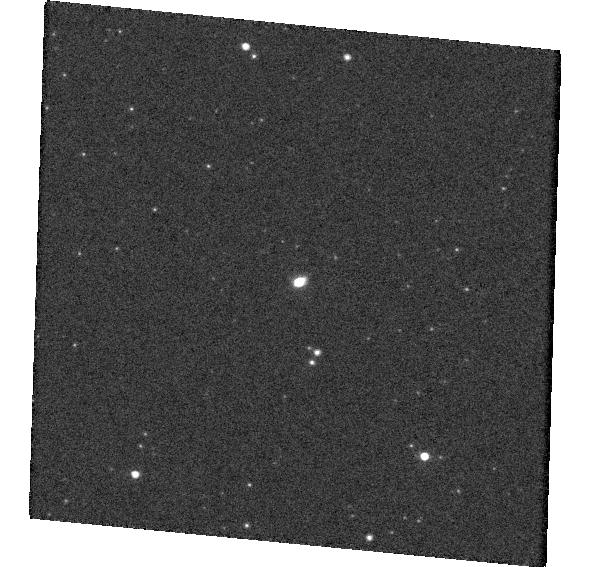
Target: 4685819975779769472. Instrument: WFC3/UVIS. Filter: F814W. Exposure: 1 min. Observation ID: hst_15900_04_wfc3_uvis_f814w_ie3b04

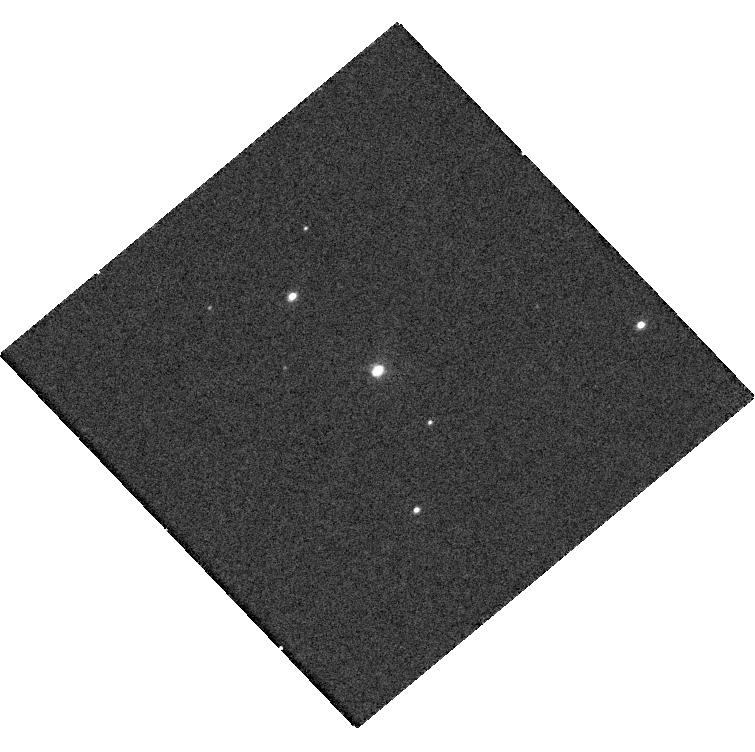
Target: 6704977384001965184. Instrument: WFC3/UVIS. Filter: F475W. Exposure: 7 min. Observation ID: hst_15900_0u_wfc3_uvis_f475w_ie3b0u

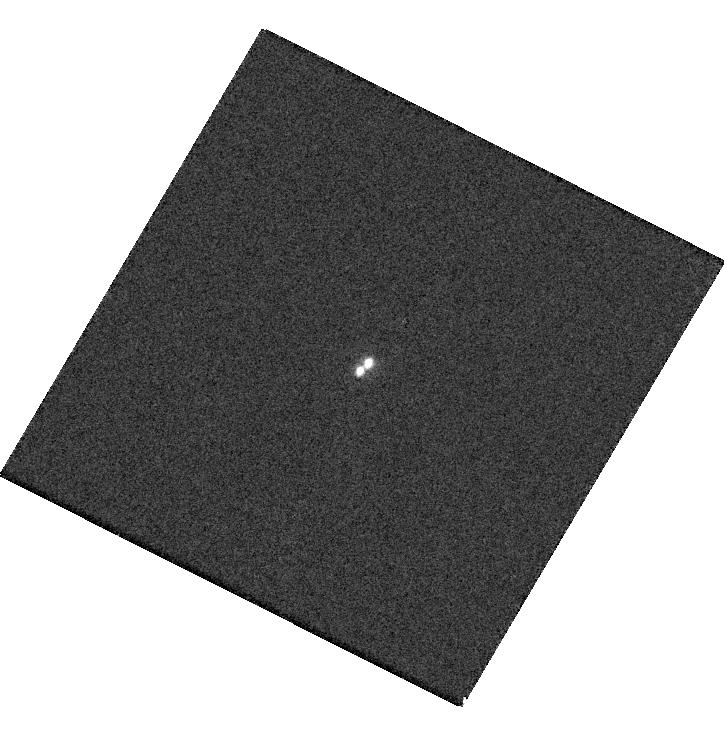
Target: 1014867649257251712. Instrument: WFC3/UVIS. Filter: F475W. Exposure: 6 min. Observation ID: hst_15900_1b_wfc3_uvis_f475w_ie3b1b

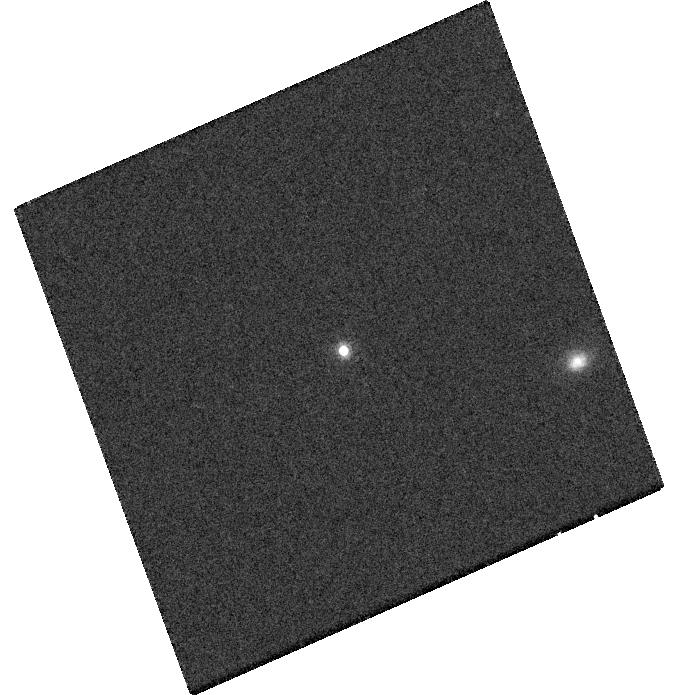
Target: 5066433238718646144. Instrument: WFC3/UVIS. Filter: F814W. Exposure: 7 min. Observation ID: hst_15900_62_wfc3_uvis_f814w_ie3b62

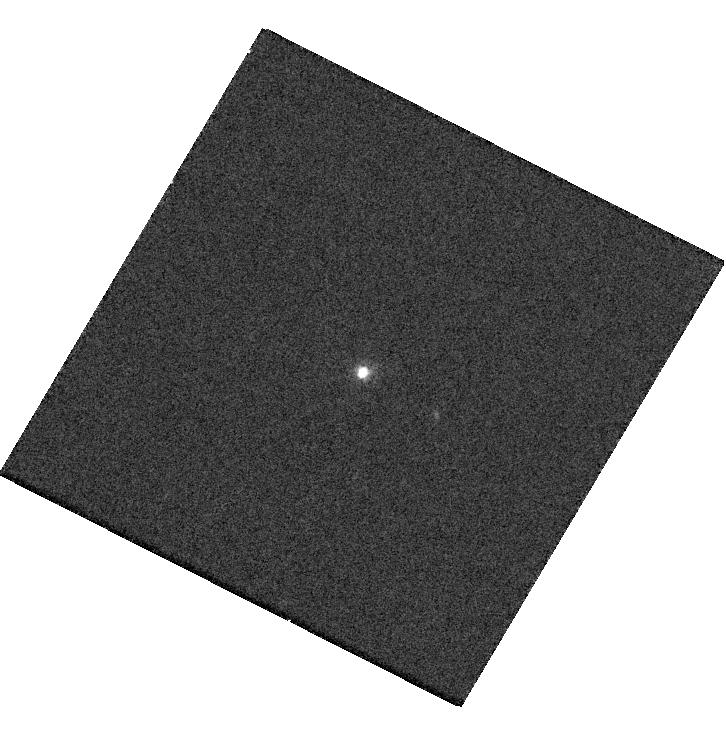
Target: 2497784238678617728. Instrument: WFC3/UVIS. Filter: F475W. Exposure: 6 min. Observation ID: hst_15900_33_wfc3_uvis_f475w_ie3b33

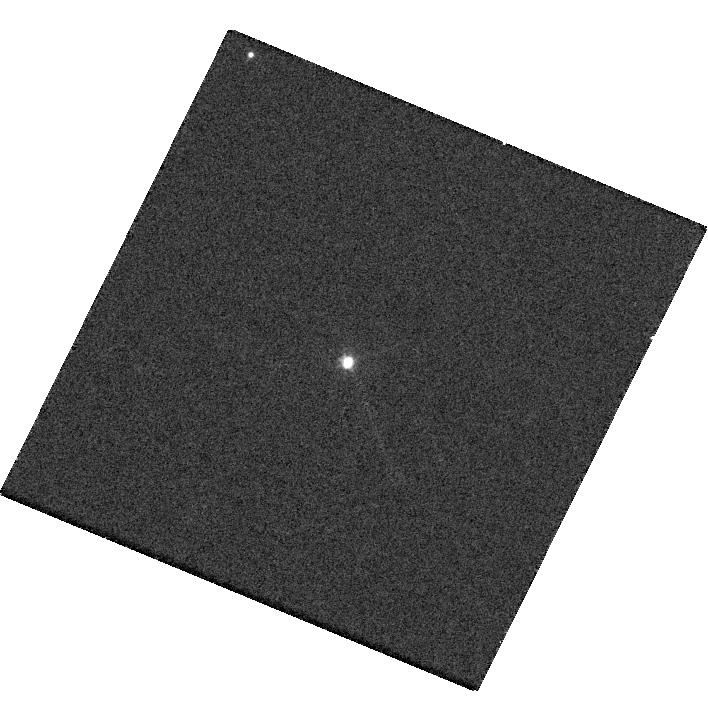
Target: 3618580594797855616. Instrument: WFC3/UVIS. Filter: F475W. Exposure: 6 min. Observation ID: hst_15900_86_wfc3_uvis_f475w_ie3b86

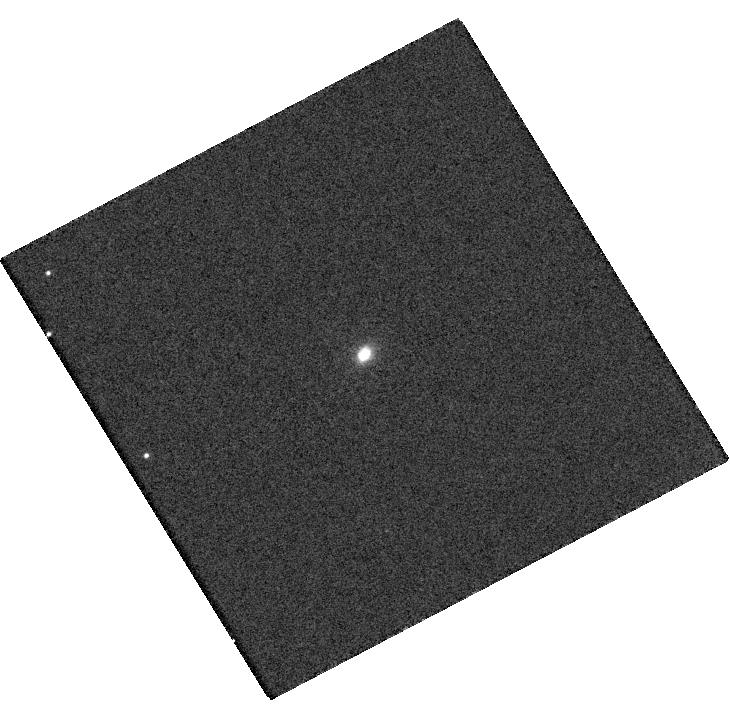
Target: 6746759581765377664. Instrument: WFC3/UVIS. Filter: F475W. Exposure: 6 min. Observation ID: hst_15900_0l_wfc3_uvis_f475w_ie3b0l

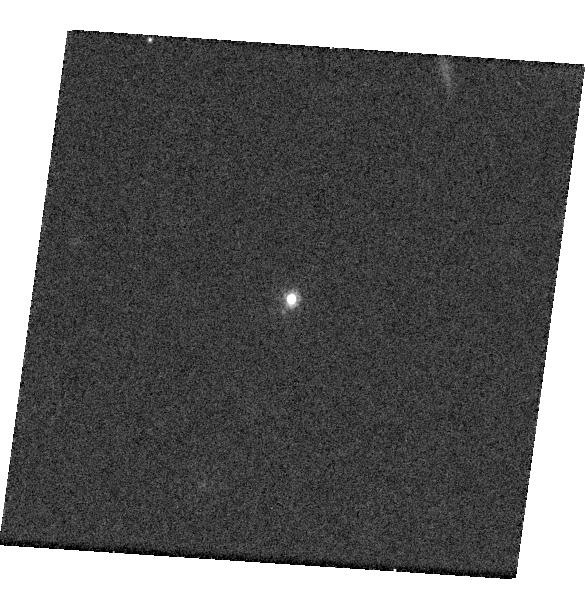
Target: 3644279681936939264. Instrument: WFC3/UVIS. Filter: F814W. Exposure: 10 min. Observation ID: hst_15900_97_wfc3_uvis_f814w_ie3b97

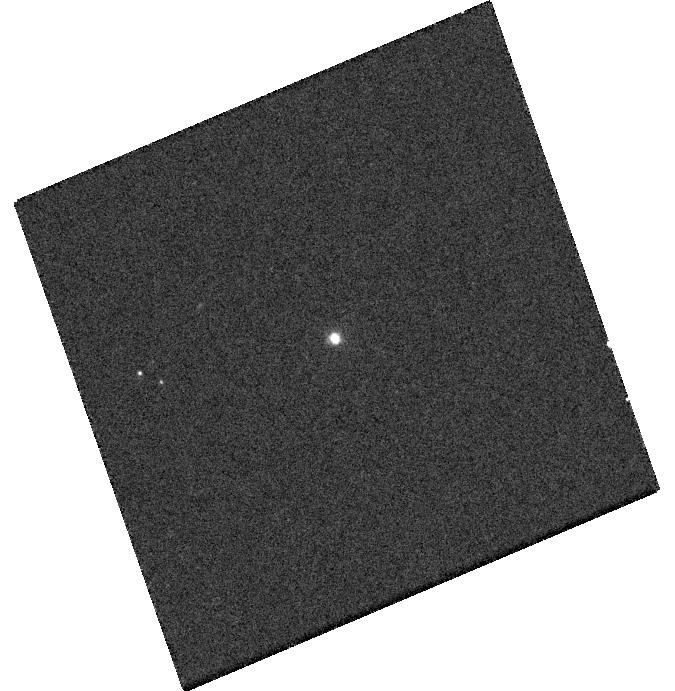
Target: 3018340700225387136. Instrument: WFC3/UVIS. Filter: F475W. Exposure: 8 min. Observation ID: hst_15900_93_wfc3_uvis_f475w_ie3b93

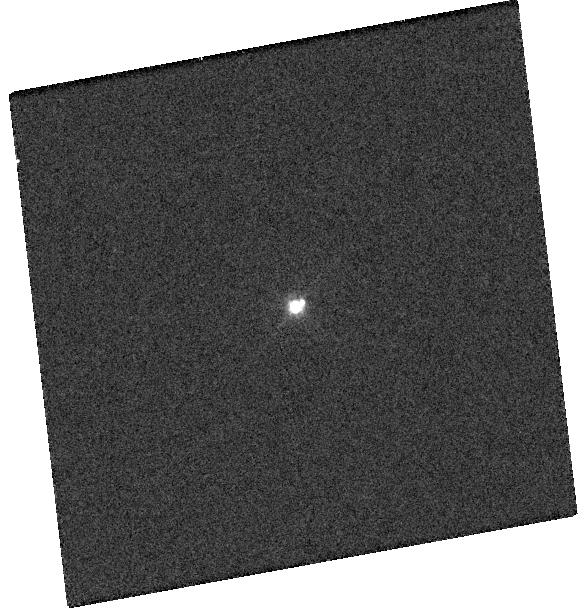
Target: 925635511794571264. Instrument: WFC3/UVIS. Filter: F475W. Exposure: 5 min. Observation ID: hst_15900_18_wfc3_uvis_f475w_ie3b18

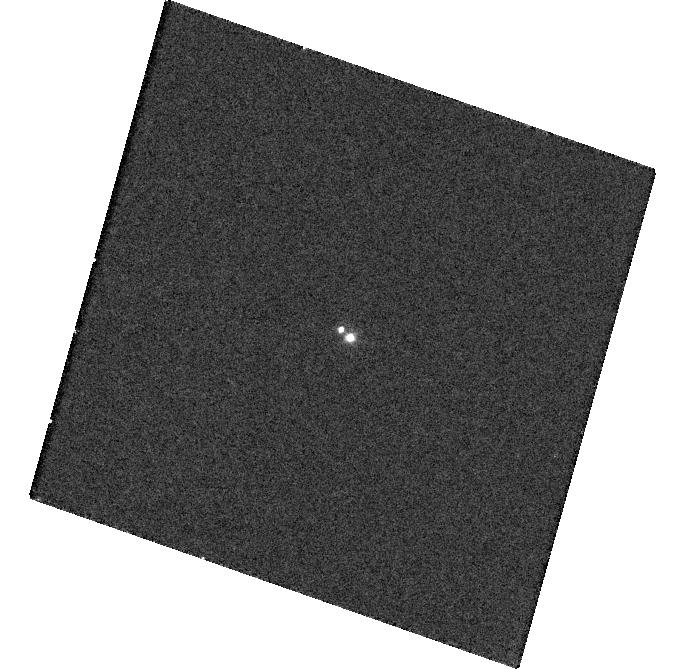
Target: 541885720110904576. Instrument: WFC3/UVIS. Filter: F475W. Exposure: 18 min. Observation ID: hst_15900_14_wfc3_uvis_f475w_ie3b14

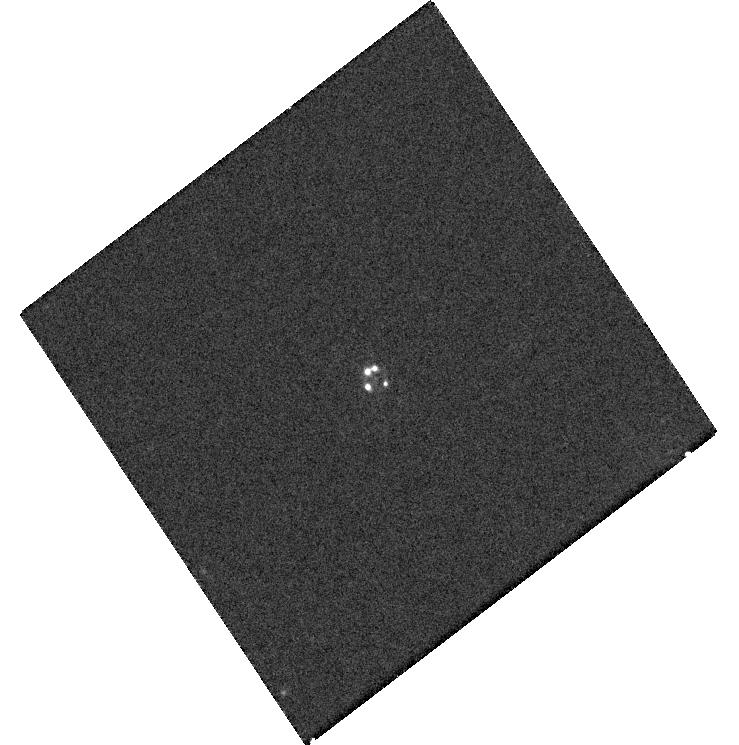
Target: 6599991856246460288. Instrument: WFC3/UVIS. Filter: F475W. Exposure: 6 min. Observation ID: hst_15900_1r_wfc3_uvis_f475w_ie3b1r

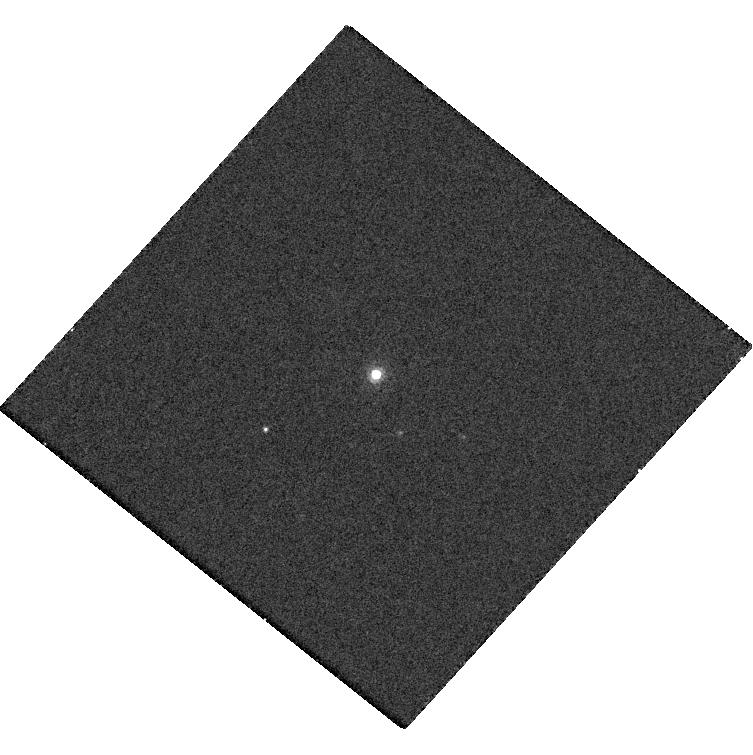
Target: 3618797366091530624. Instrument: WFC3/UVIS. Filter: F814W. Exposure: 5 min. Observation ID: hst_15900_42_wfc3_uvis_f814w_ie3b42

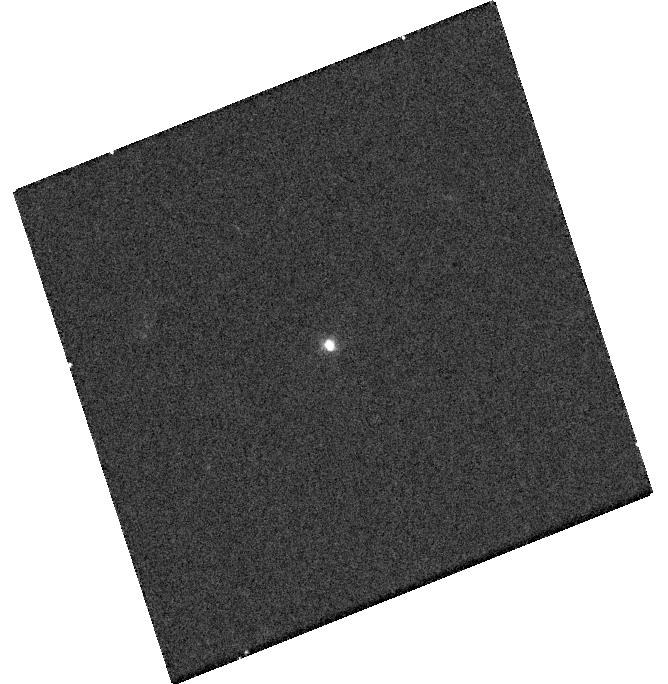
Target: 6524981390592046336. Instrument: WFC3/UVIS. Filter: F475W. Exposure: 6 min. Observation ID: hst_15900_0r_wfc3_uvis_f475w_ie3b0r

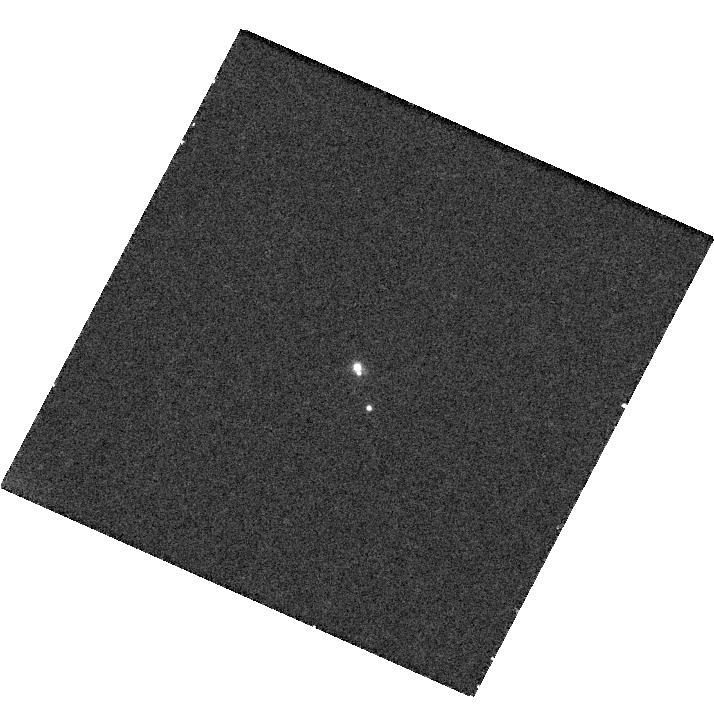
Target: 3018246387039860608. Instrument: WFC3/UVIS. Filter: F475W. Exposure: 22 min. Observation ID: hst_15900_16_wfc3_uvis_f475w_ie3b16

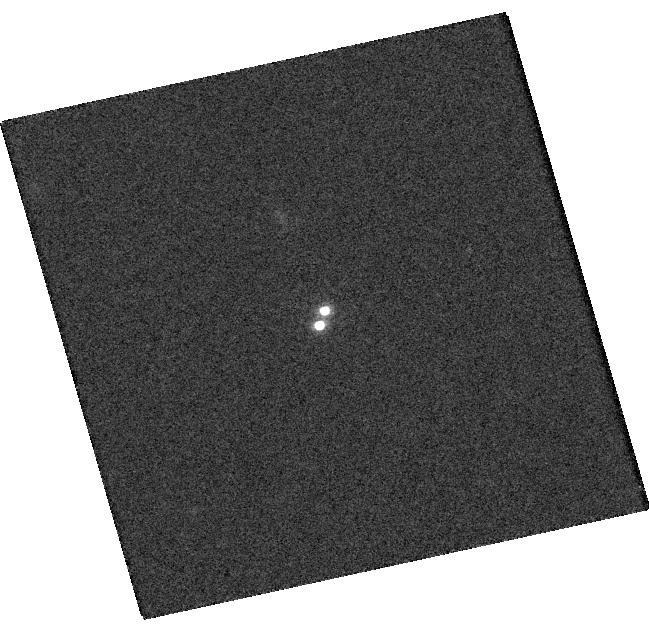
Target: 2262866539952777728. Instrument: WFC3/UVIS. Filter: F814W. Exposure: 7 min. Observation ID: hst_15900_1g_wfc3_uvis_f814w_ie3b1g

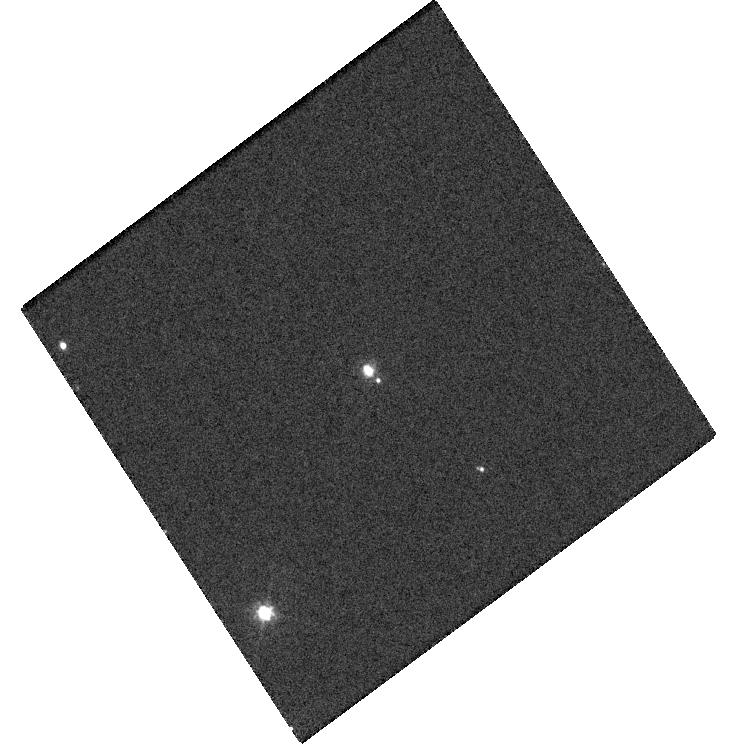
Target: 5360125958584178432. Instrument: WFC3/UVIS. Filter: F475W. Exposure: 5 min. Observation ID: hst_15900_40_wfc3_uvis_f475w_ie3b40

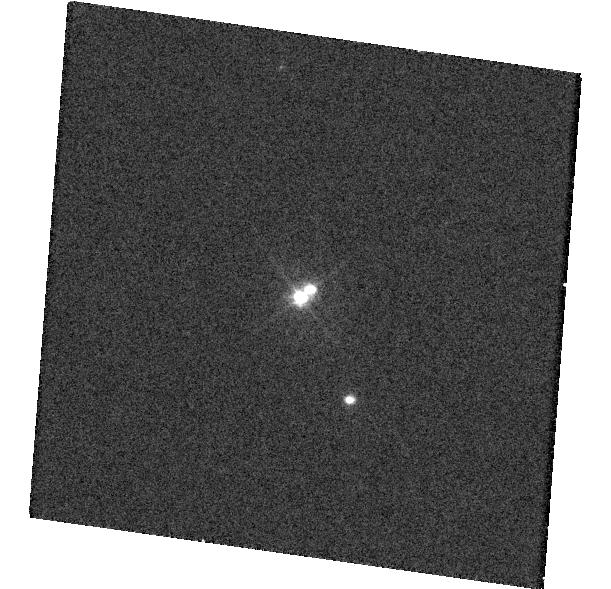
Target: 2282886516393545344. Instrument: WFC3/UVIS. Filter: F475W. Exposure: 5 min. Observation ID: hst_15900_05_wfc3_uvis_f475w_ie3b05

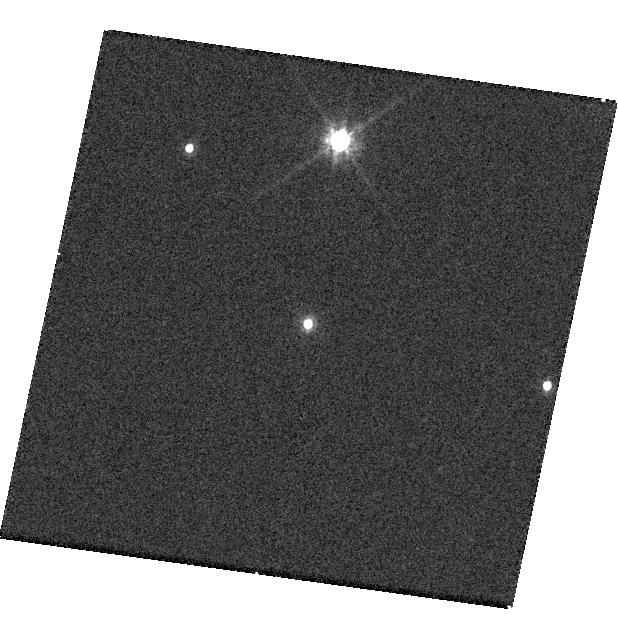
Target: 3991089804233969792. Instrument: WFC3/UVIS. Filter: F814W. Exposure: 7 min. Observation ID: hst_15900_63_wfc3_uvis_f814w_ie3b63

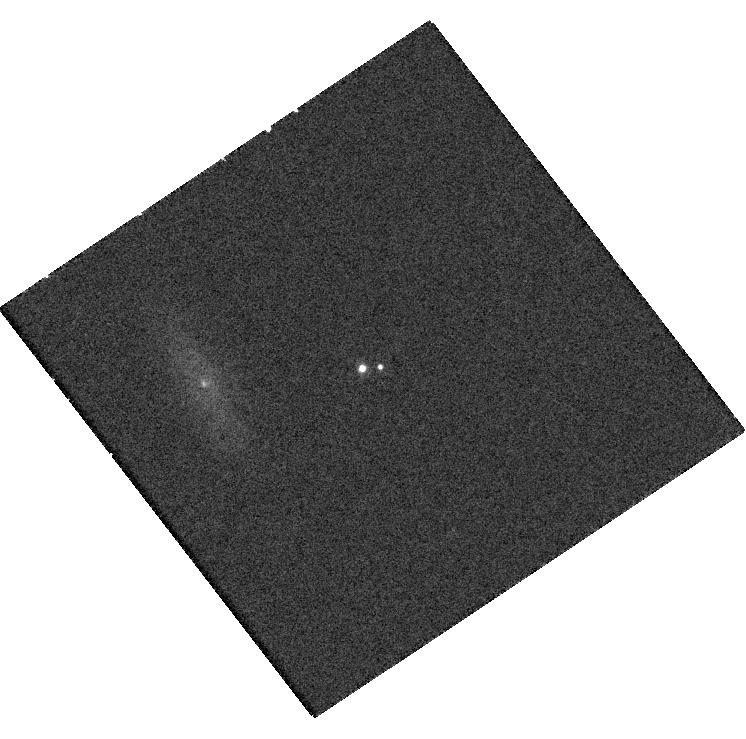
Target: 927906900954870400. Instrument: WFC3/UVIS. Filter: F475W. Exposure: 6 min. Observation ID: hst_15900_2a_wfc3_uvis_f475w_ie3b2a

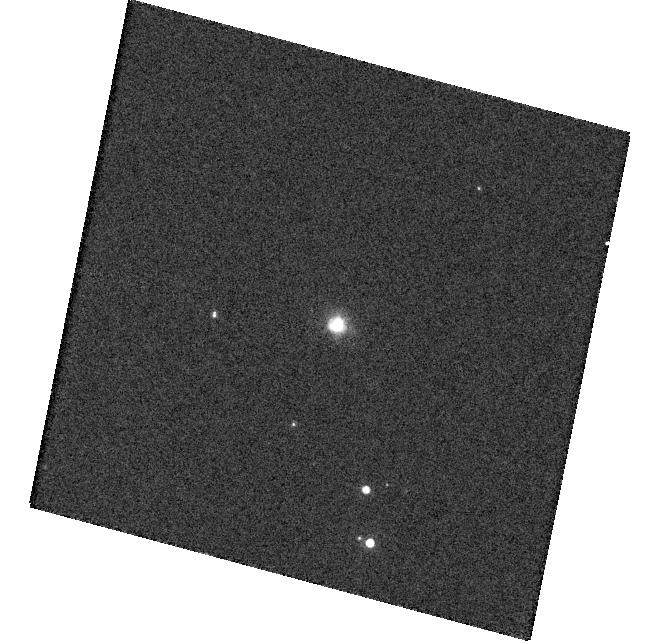
Target: 540984086218225024. Instrument: WFC3/UVIS. Filter: F814W. Exposure: 4 min. Observation ID: hst_15900_49_wfc3_uvis_f814w_ie3b49

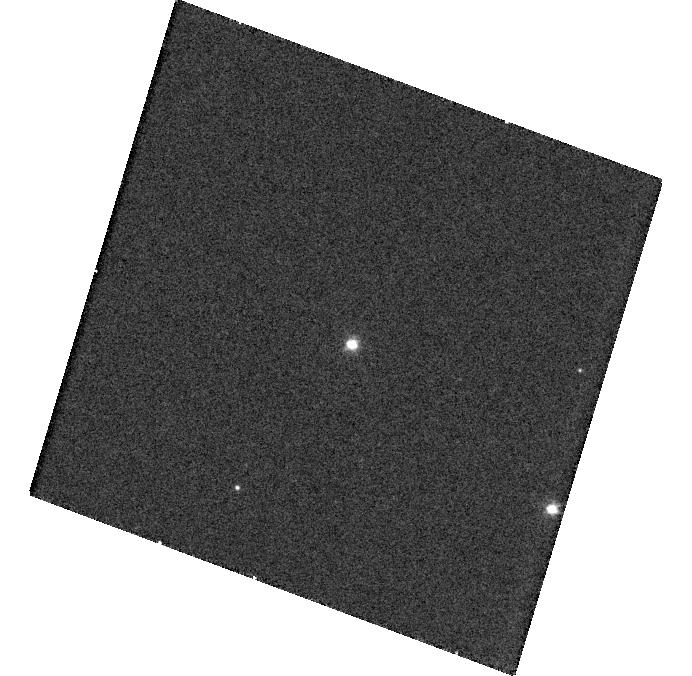
Target: 3457711220339263744. Instrument: WFC3/UVIS. Filter: F475W. Exposure: 8 min. Observation ID: hst_15900_0c_wfc3_uvis_f475w_ie3b0c

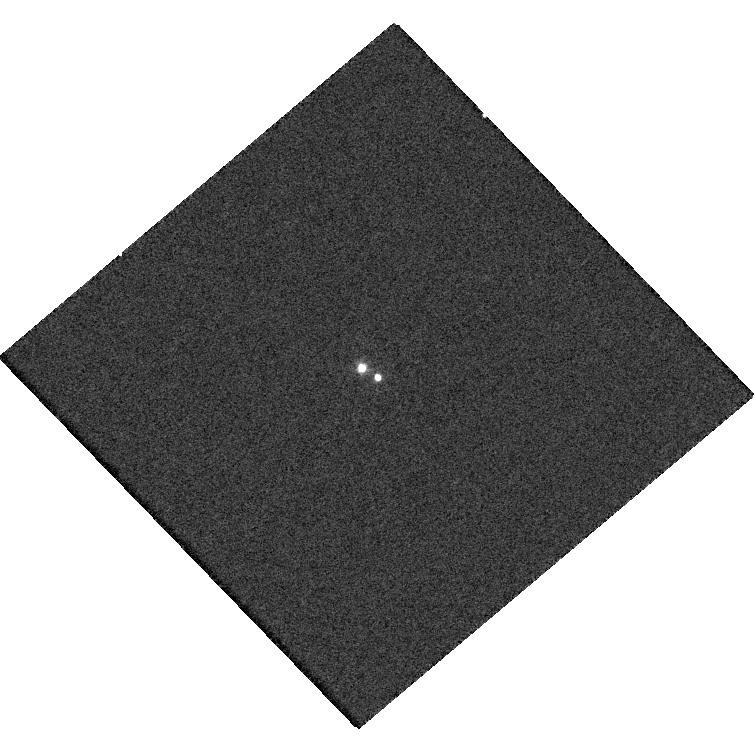
Target: 794296893646808192. Instrument: WFC3/UVIS. Filter: F475W. Exposure: 6 min. Observation ID: hst_15900_1i_wfc3_uvis_f475w_ie3b1i

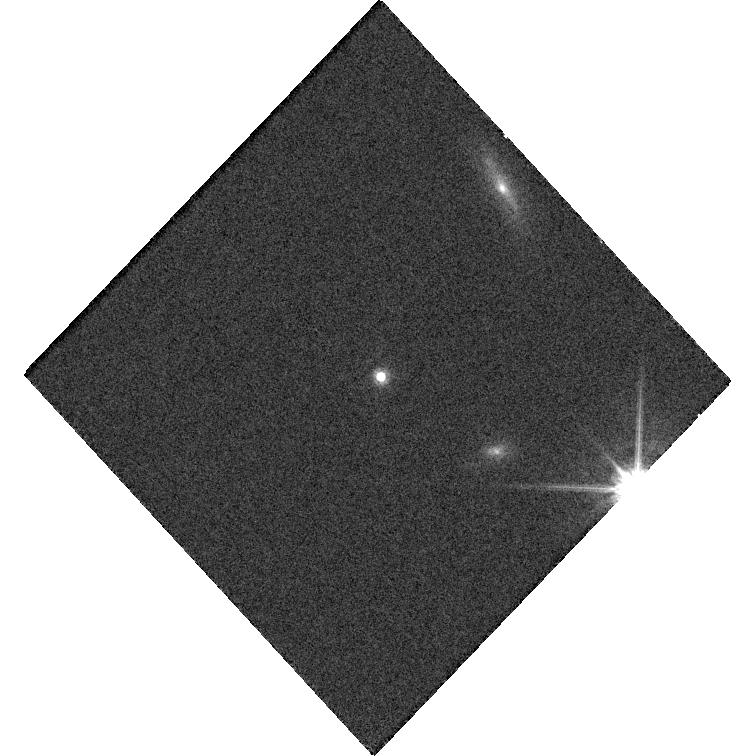
Target: 1153672475344542464. Instrument: WFC3/UVIS. Filter: F814W. Exposure: 7 min. Observation ID: hst_15900_54_wfc3_uvis_f814w_ie3b54

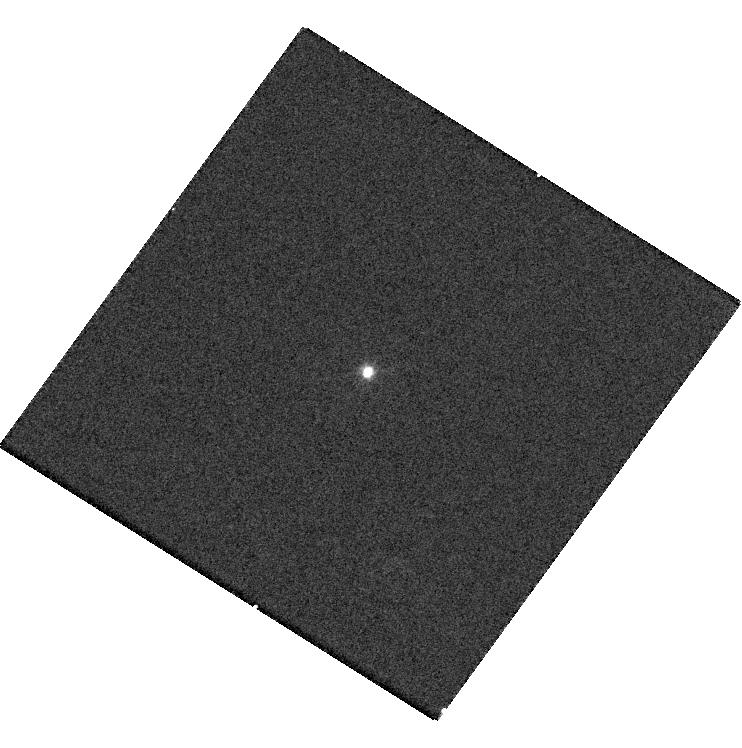
Target: 2412704922274536064. Instrument: WFC3/UVIS. Filter: F475W. Exposure: 6 min. Observation ID: hst_15900_0b_wfc3_uvis_f475w_ie3b0b

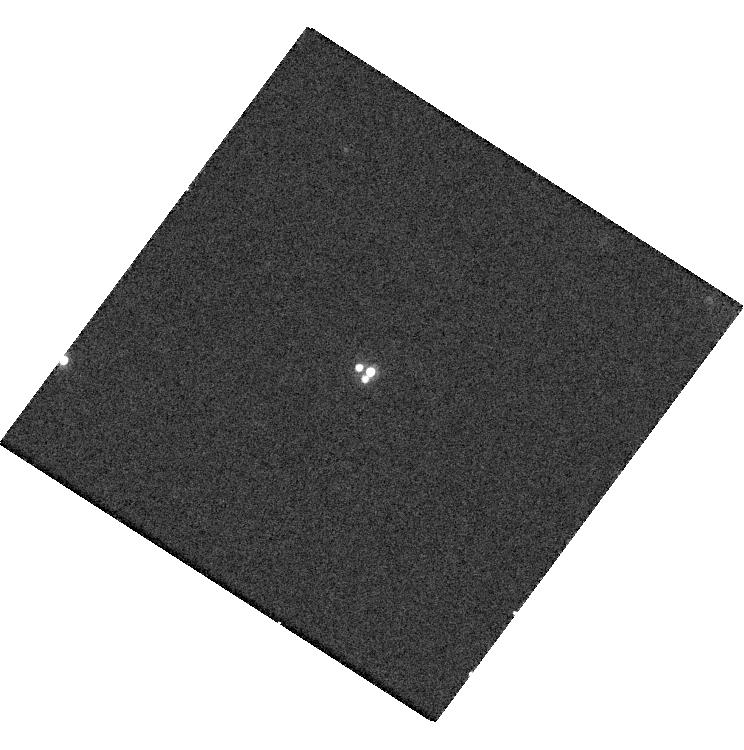
Target: 654600574085422464. Instrument: WFC3/UVIS. Filter: F814W. Exposure: 7 min. Observation ID: hst_15900_1a_wfc3_uvis_f814w_ie3b1a

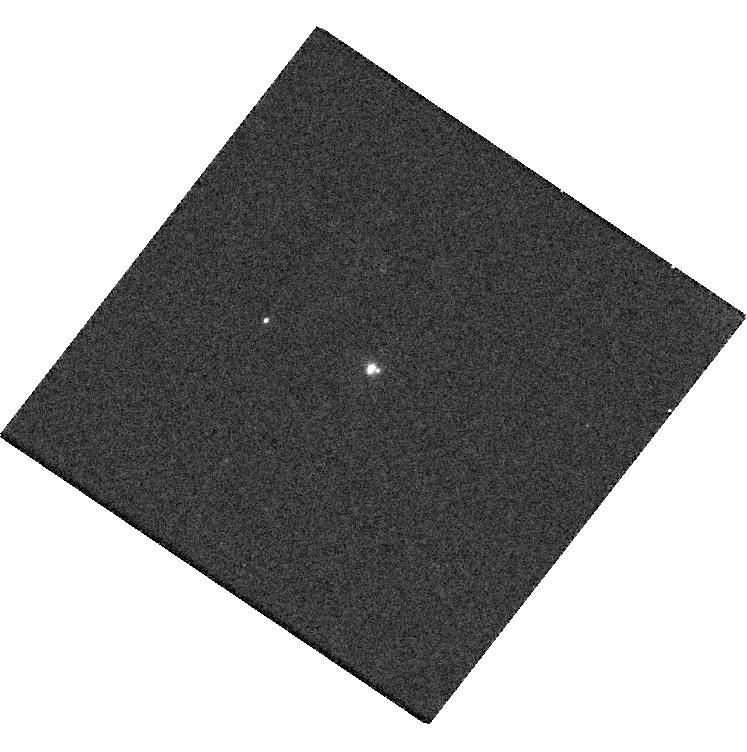
Target: 6042616946475793536. Instrument: WFC3/UVIS. Filter: F475W. Exposure: 8 min. Observation ID: hst_15900_0n_wfc3_uvis_f475w_ie3b0n

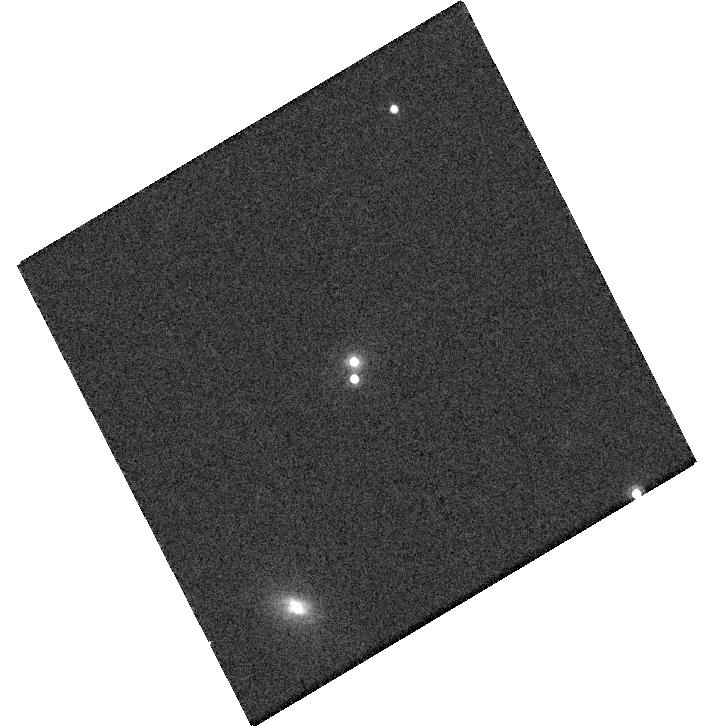
Target: 4603558913810143488. Instrument: WFC3/UVIS. Filter: F814W. Exposure: 5 min. Observation ID: hst_15900_0f_wfc3_uvis_f814w_ie3b0f

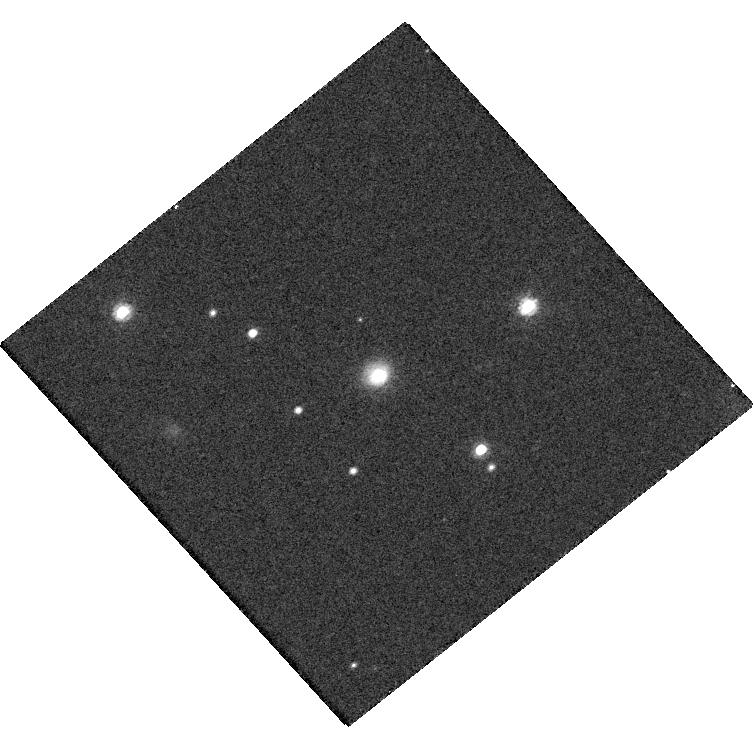
Target: 4180361836084280576. Instrument: WFC3/UVIS. Filter: F814W. Exposure: 7 min. Observation ID: hst_15900_60_wfc3_uvis_f814w_ie3b60

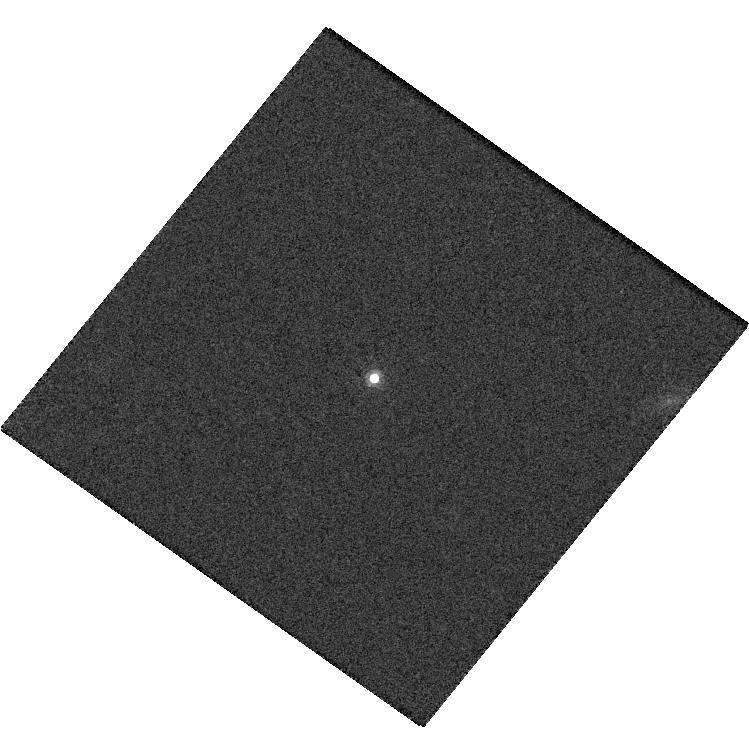
Target: 804672881805947264. Instrument: WFC3/UVIS. Filter: F814W. Exposure: 7 min. Observation ID: hst_15900_88_wfc3_uvis_f814w_ie3b88

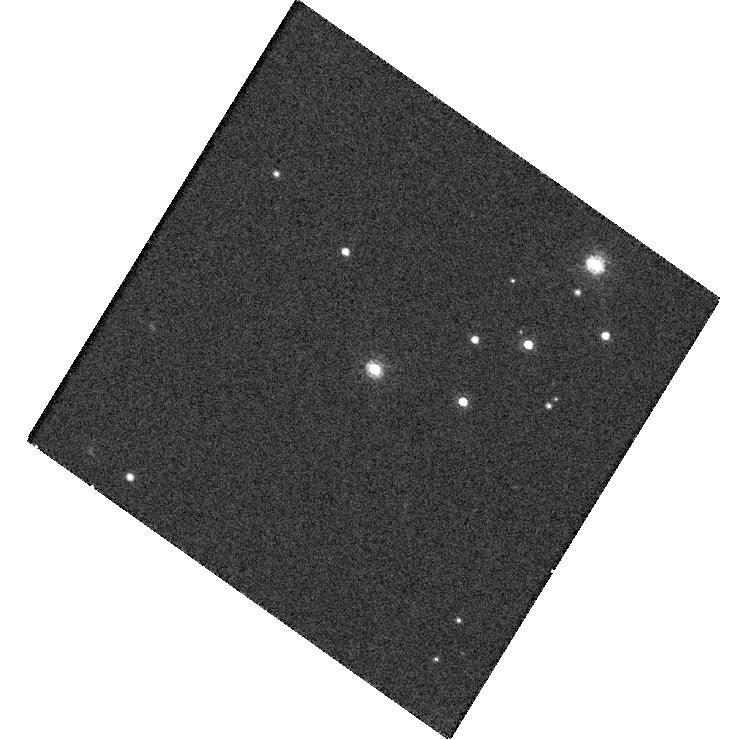
Target: 5520689664506184576. Instrument: WFC3/UVIS. Filter: F814W. Exposure: 7 min. Observation ID: hst_15900_2d_wfc3_uvis_f814w_ie3b2d

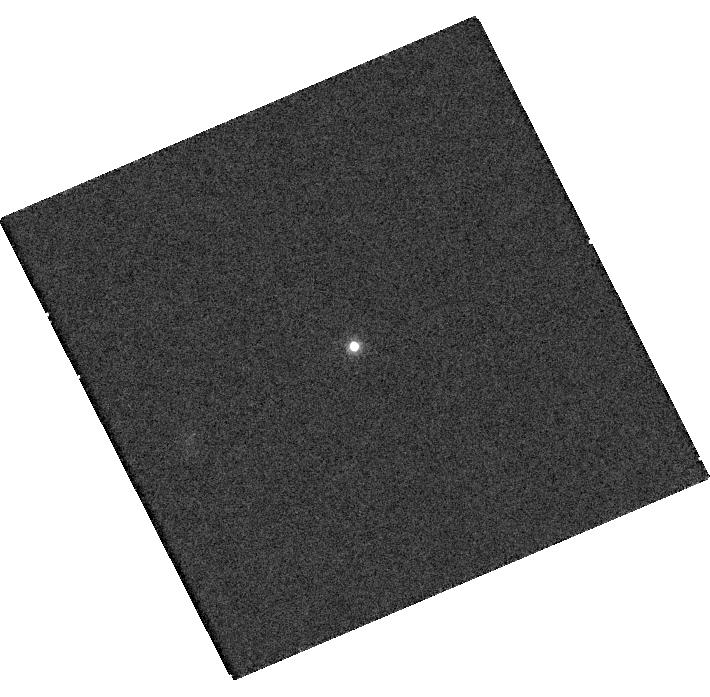
Target: 785875046898242432. Instrument: WFC3/UVIS. Filter: F814W. Exposure: 7 min. Observation ID: hst_15900_57_wfc3_uvis_f814w_ie3b57

Discovery of Sub-kpc Dual Active Galactic Nuclei from Gaia (PI: Hwang, Hsiang-Chih)

The search for sub-kpc dual supermassive black holes and for gravitationally bound black holes is of immense interest in many areas of astrophysics, from galaxy formation to studies of active galactic nuclei (AGN) to searches for low-frequency gravitational waves. It is expected that following the merger of two galaxies, their two central supermassive black holes evolve into a bound binary via dynamical friction and interactions with gas and stars. This binary may eventually merge through gravitational radiation to become a single black hole. While some kpc-scale dual AGN have been found, currently there is no systematic way to uncover dual AGN at sub-kpc scales. We are developing a new method to use Gaia to discover sub-kpc dual AGN over the entire sky. Specifically, if two AGN are variable, even though they are not individually resolved, Gaia is able to detect the shift of their joint light centroid, which manifests as high astrometric noise. With Gaia's high-precision astrometry, this method can uncover dual AGN down to 10-100 pc separations at redshifts of 1. In this HST SNAP program, we propose ACS imaging of a subsample of 150 AGN with the highest astrometric noise in Gaia. Using the advantage of the high spatial resolution of the HST, we will discover dual AGN and lensed AGN at separations currently inaccessible to any other method. Furthermore, these observations will enable us to fully understand the physical origin of the high astrometric noise of our target AGN, which will allow us to validate and further improve our selection method and to use Gaia as an all-sky survey with an effective resolution of less than 1 kpc for variable AGN.